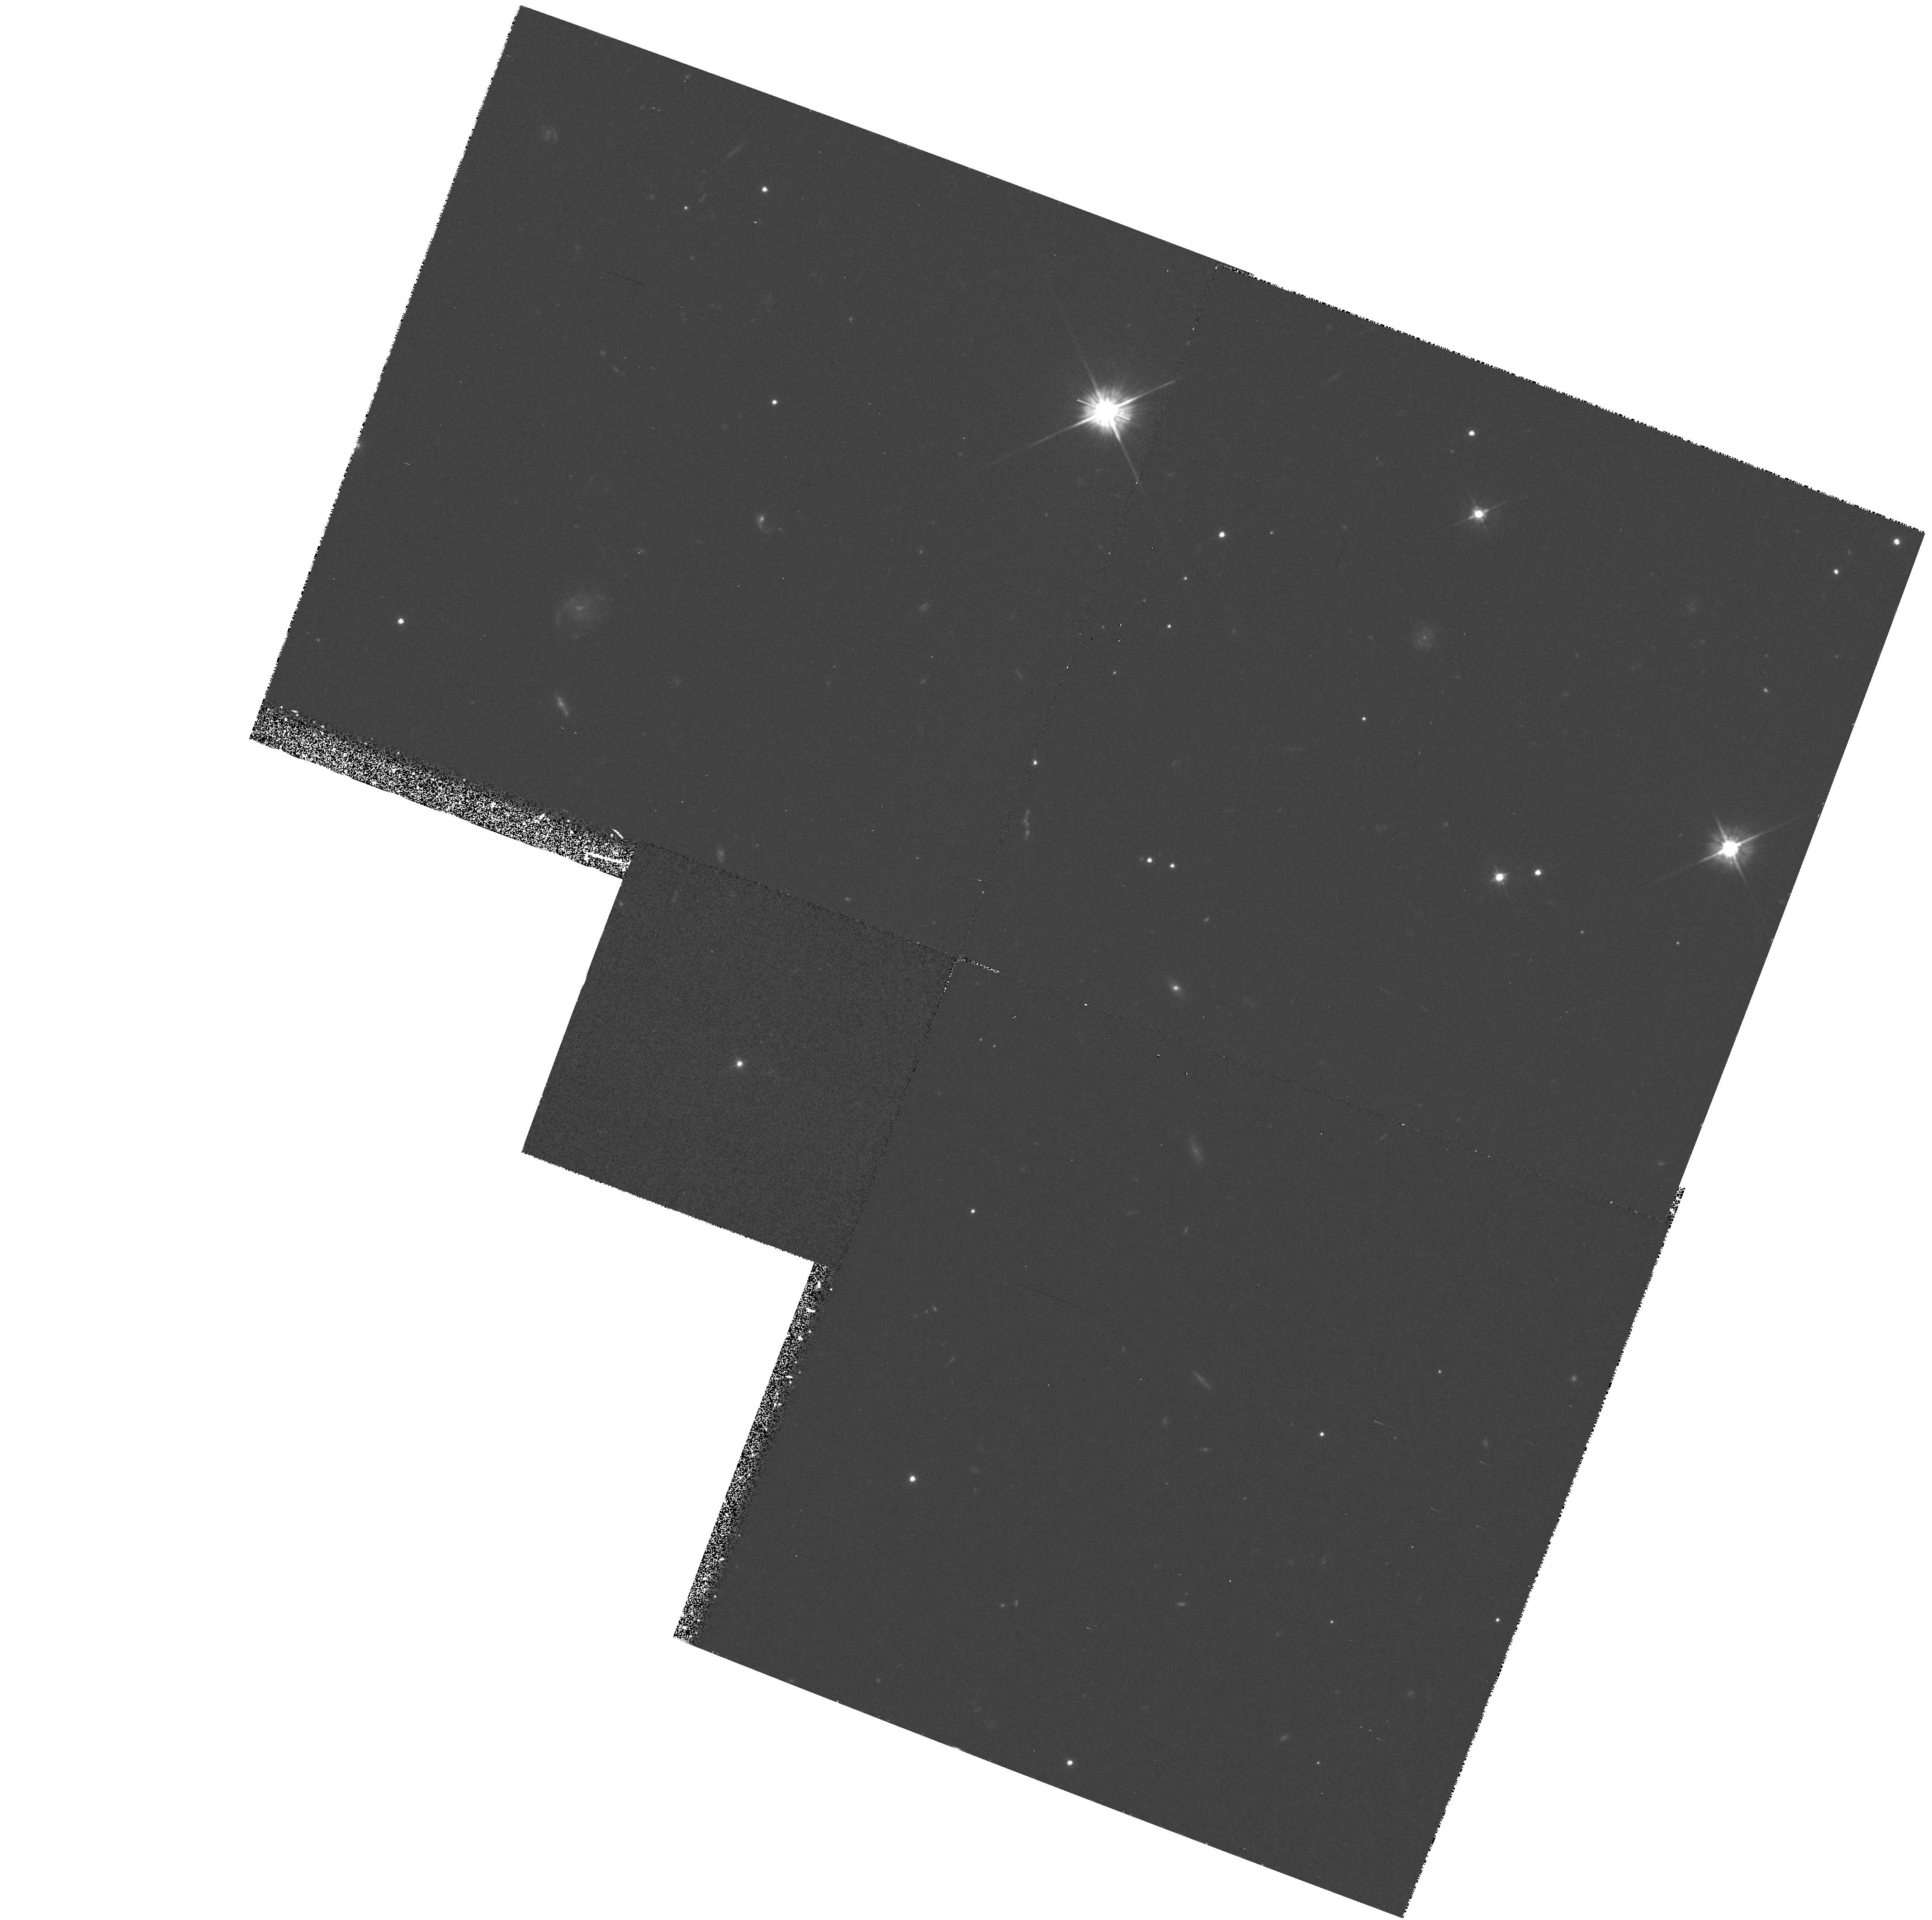
Target: MRC0549-213. Instrument: WFPC2/PC. Filter: F555W. Exposure: 35 min. Observation ID: hst_5393_02_wfpc2_pc_f555w_u2hf02

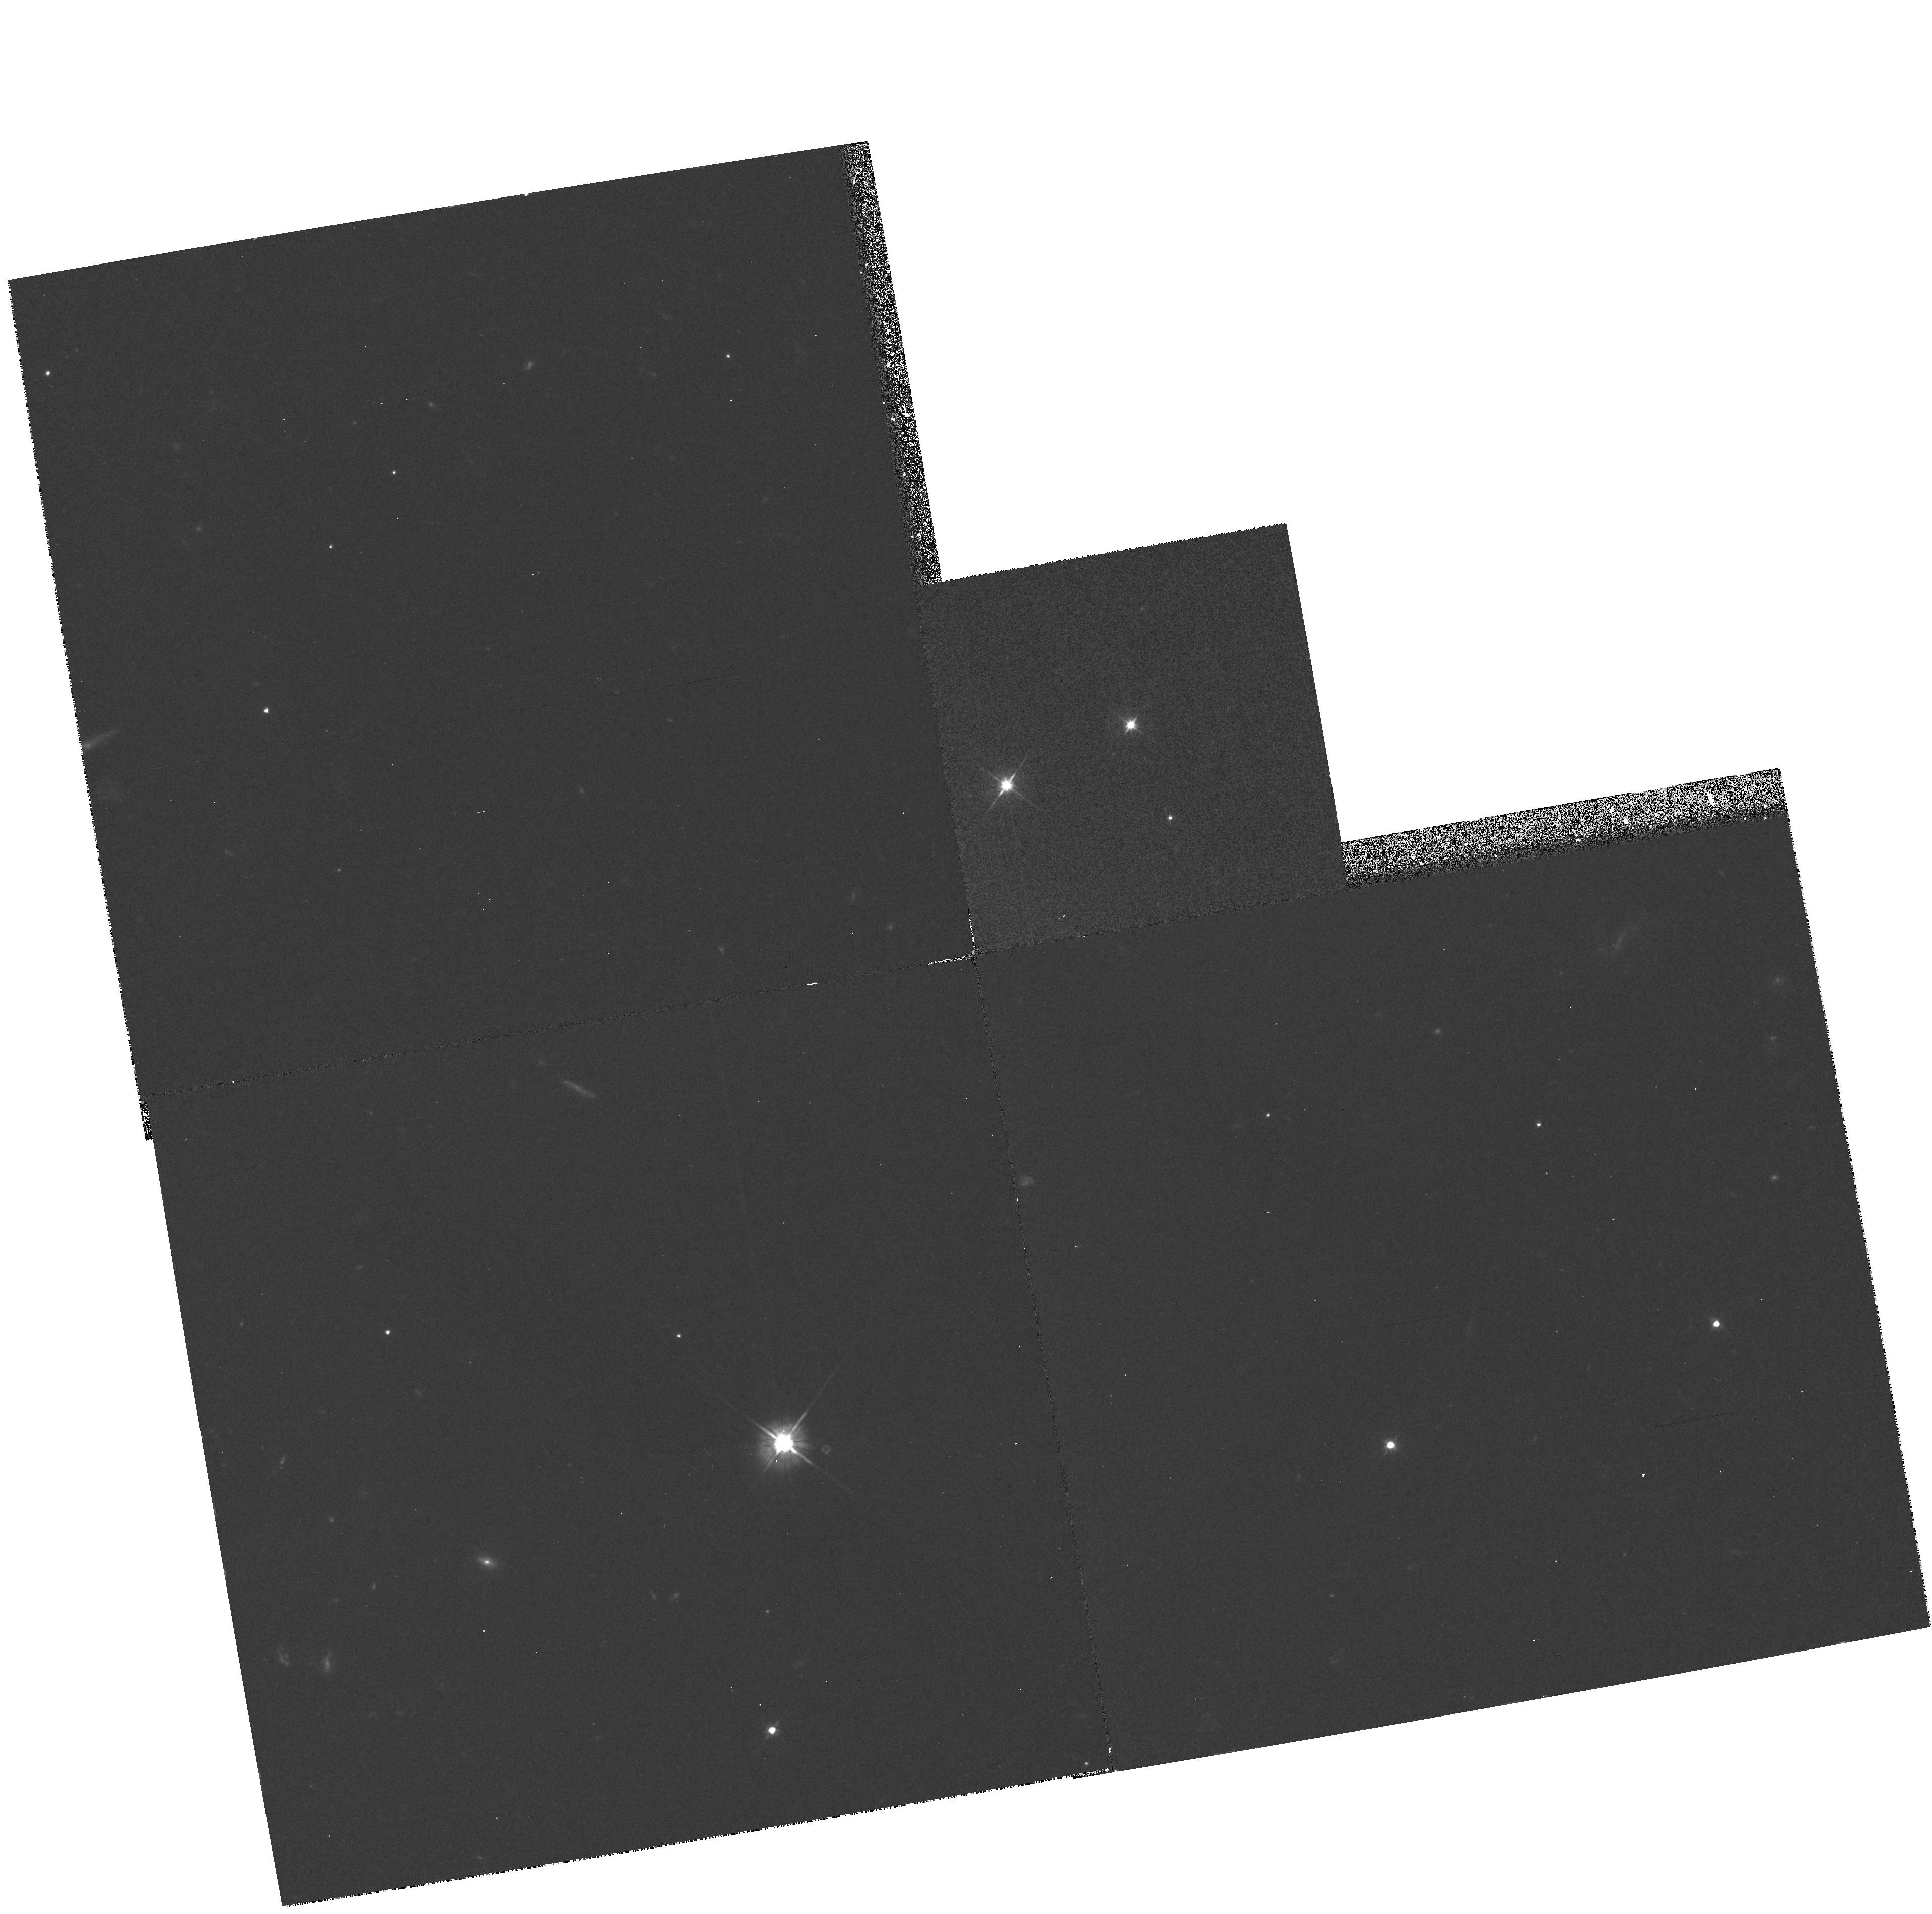
Target: 4C57.29. Instrument: WFPC2/PC. Filter: F555W. Exposure: 35 min. Observation ID: hst_5393_04_wfpc2_pc_f555w_u2hf04

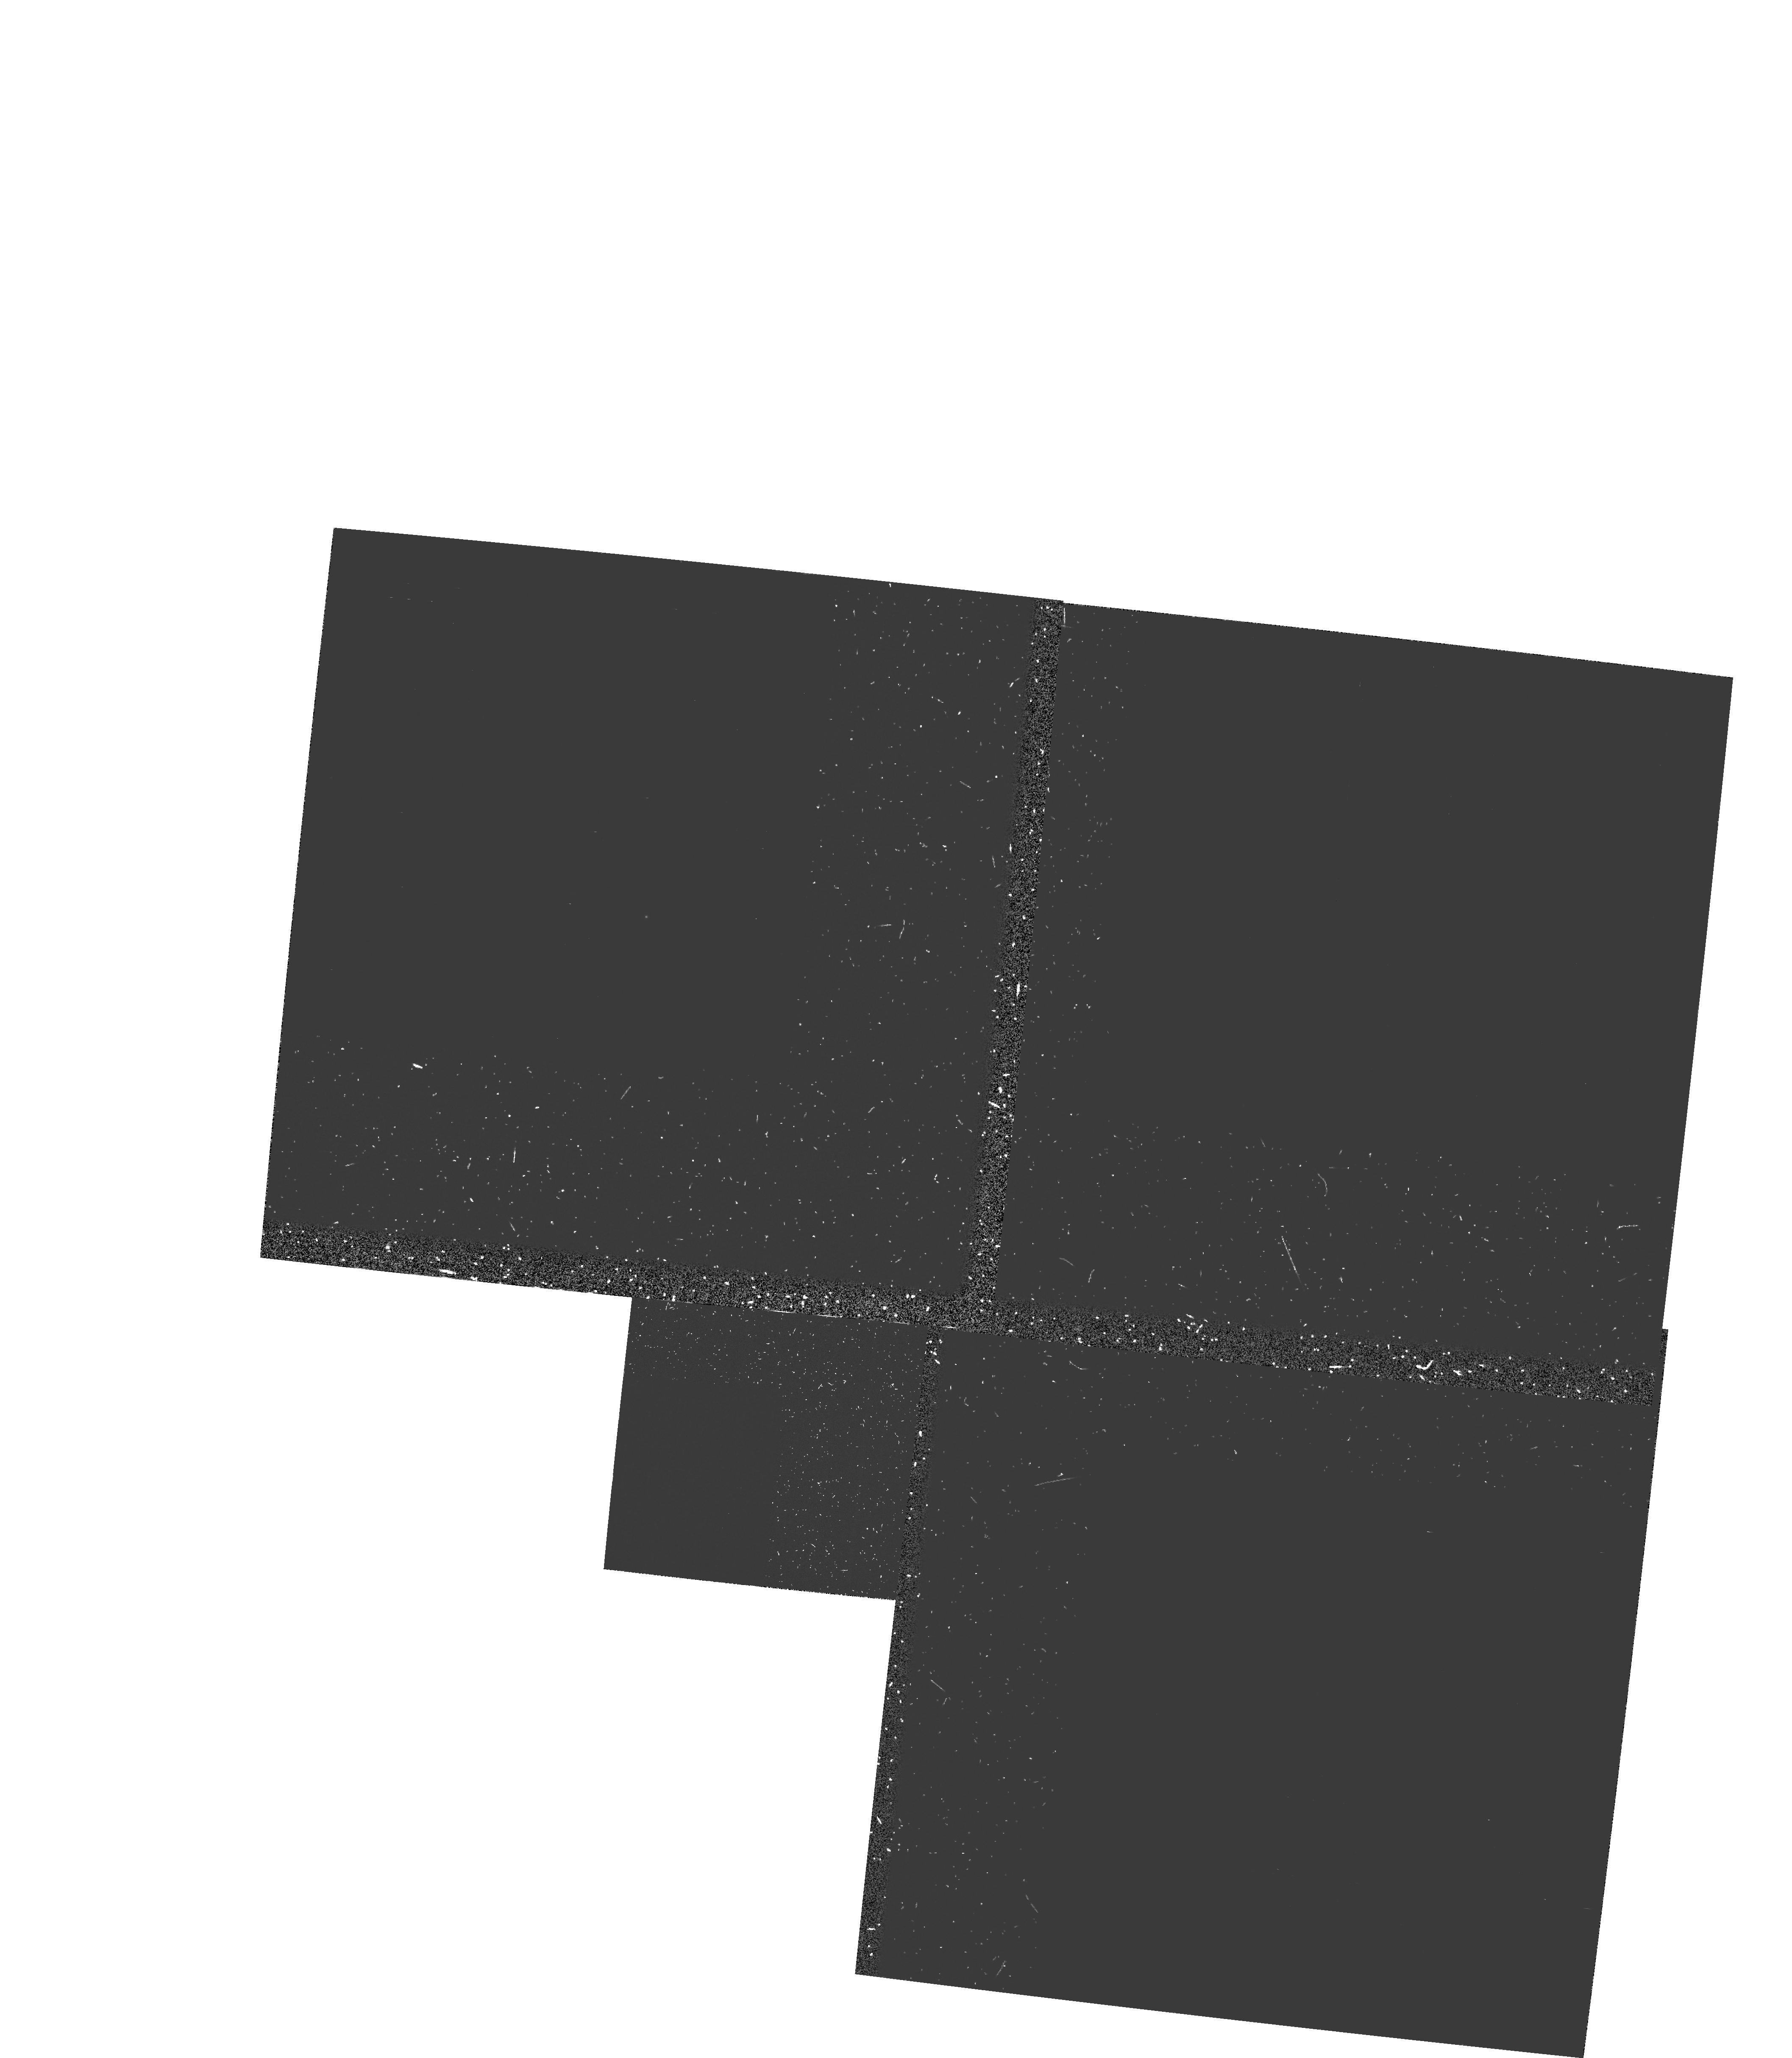
Target: PKS1318+113. Instrument: WFPC2/PC. Filter: FQUVN. Exposure: 1.4 h. Observation ID: hst_5393_03_wfpc2_pc_fquvn_u2hf03

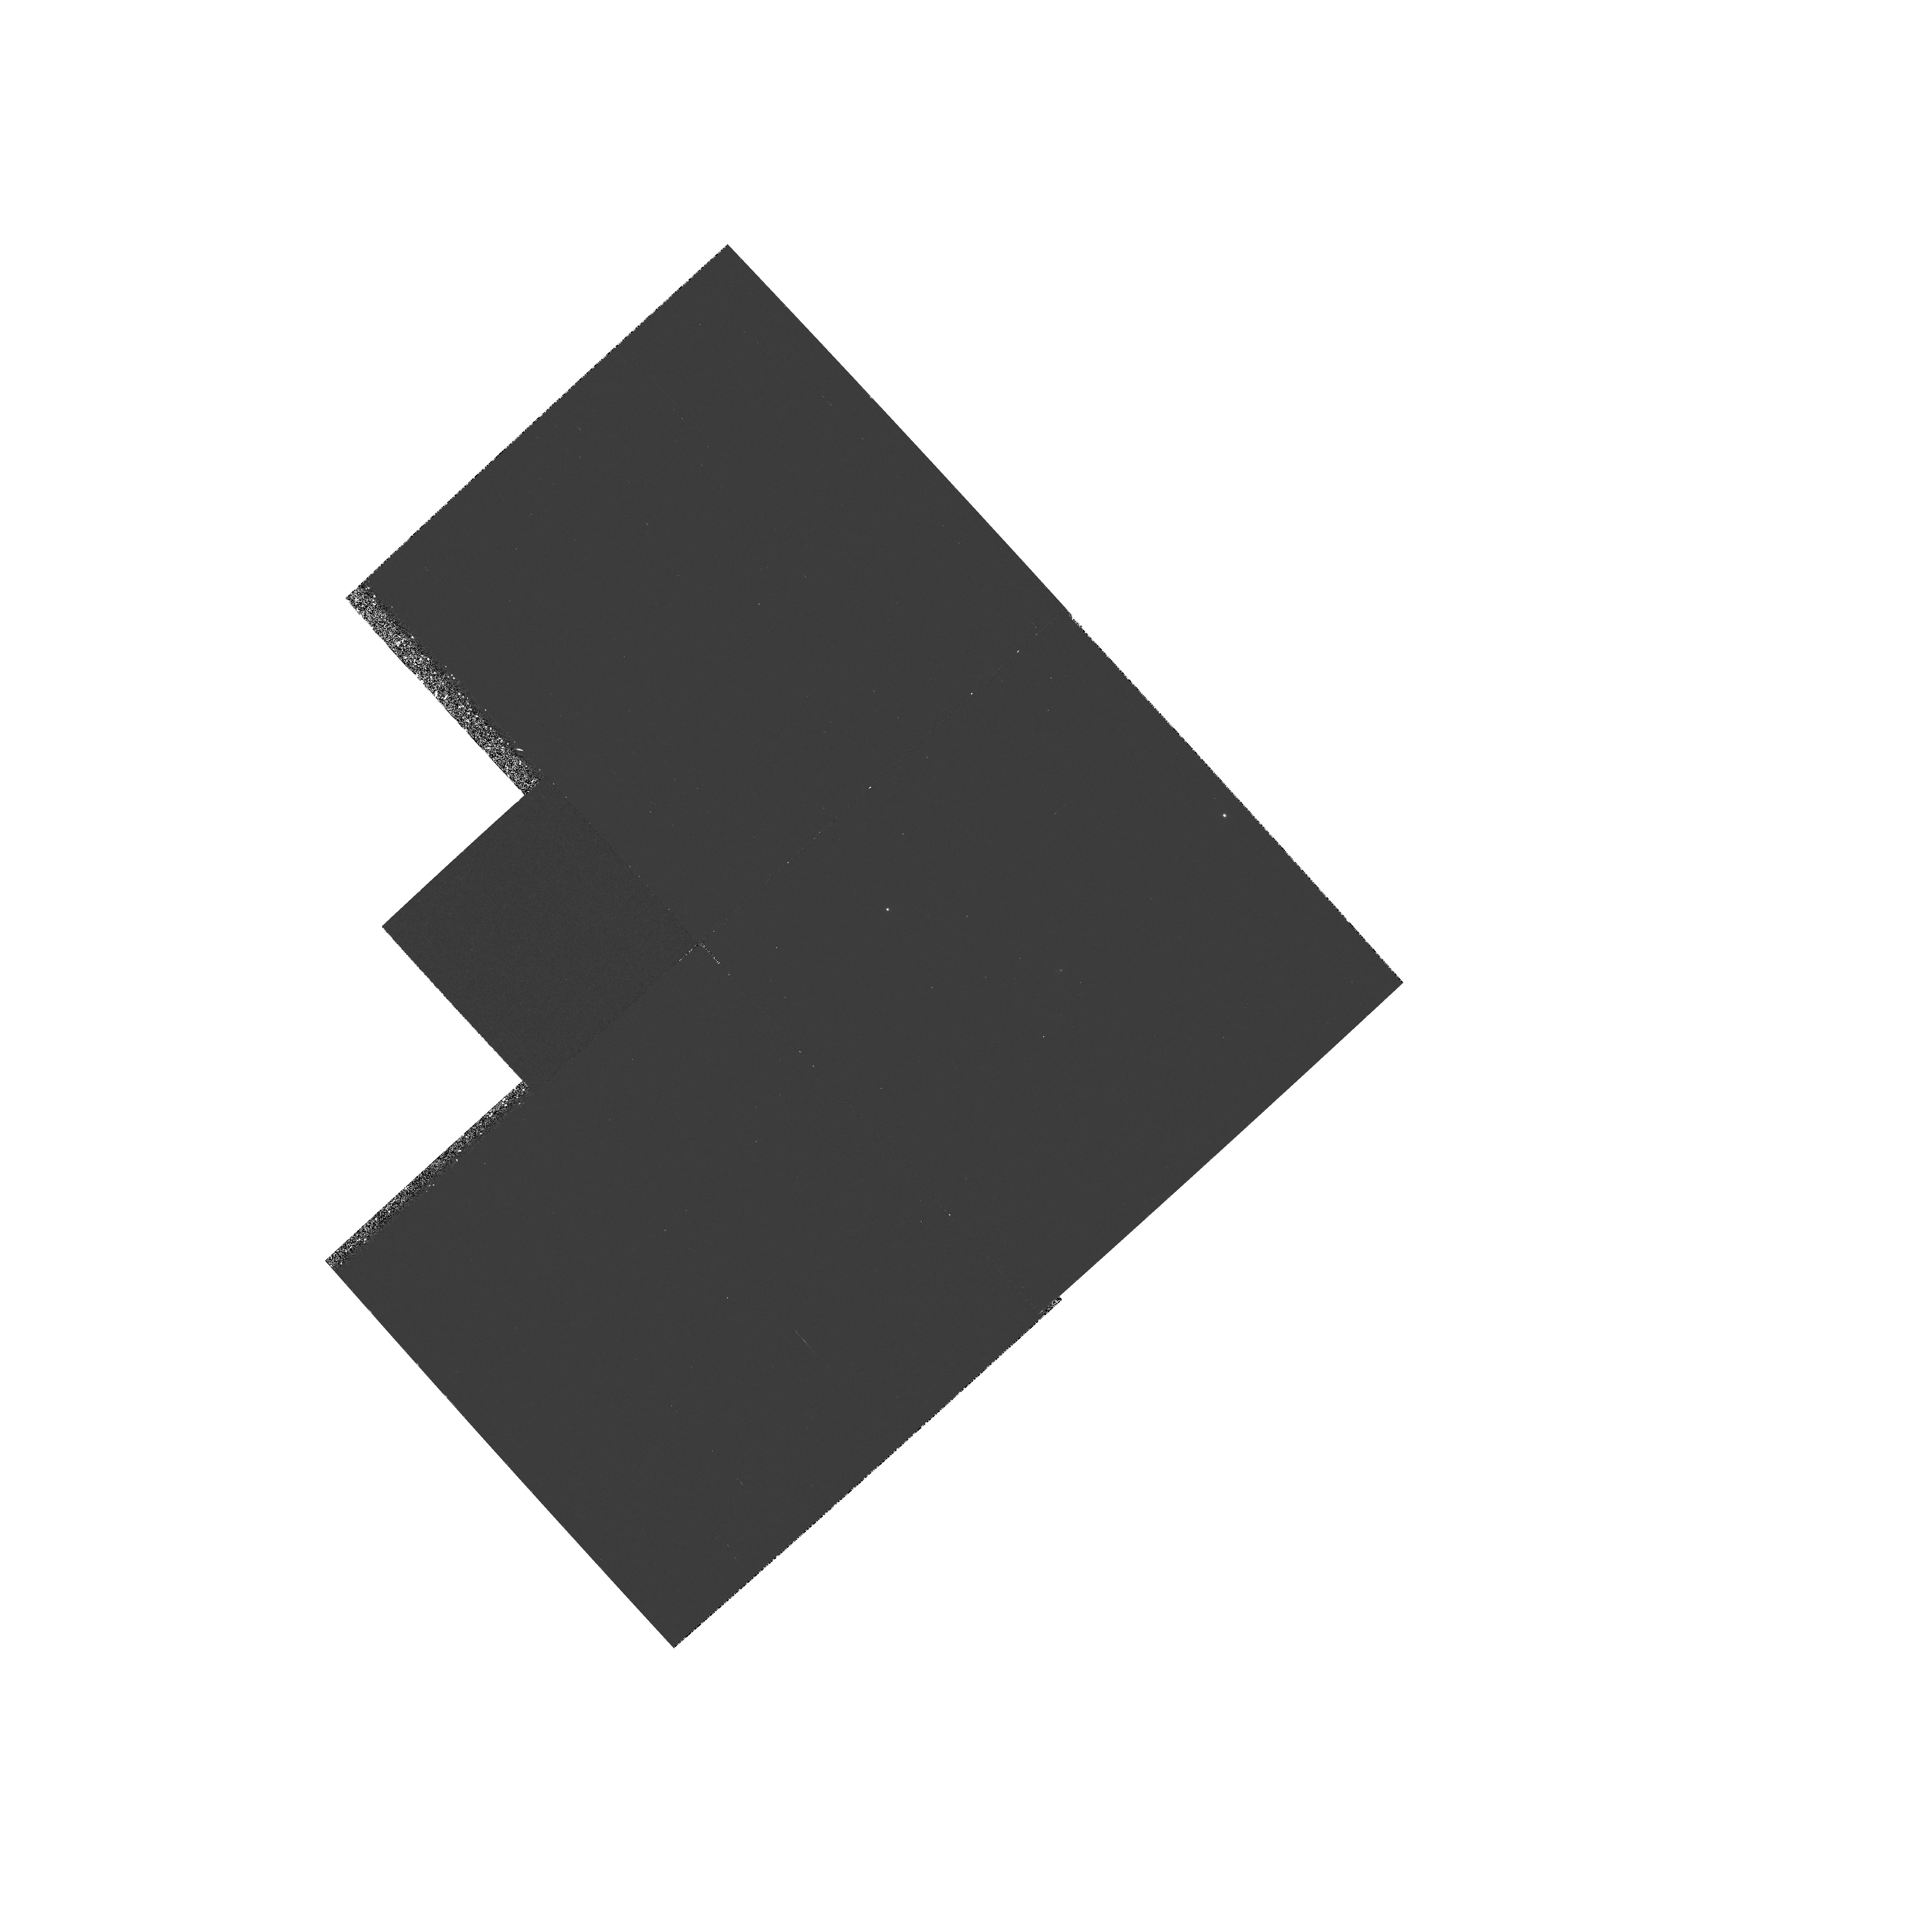
Target: PKS2338+042. Instrument: WFPC2/PC. Filter: F437N. Exposure: 1.4 h. Observation ID: hst_5393_05_wfpc2_pc_f437n_u2hf05

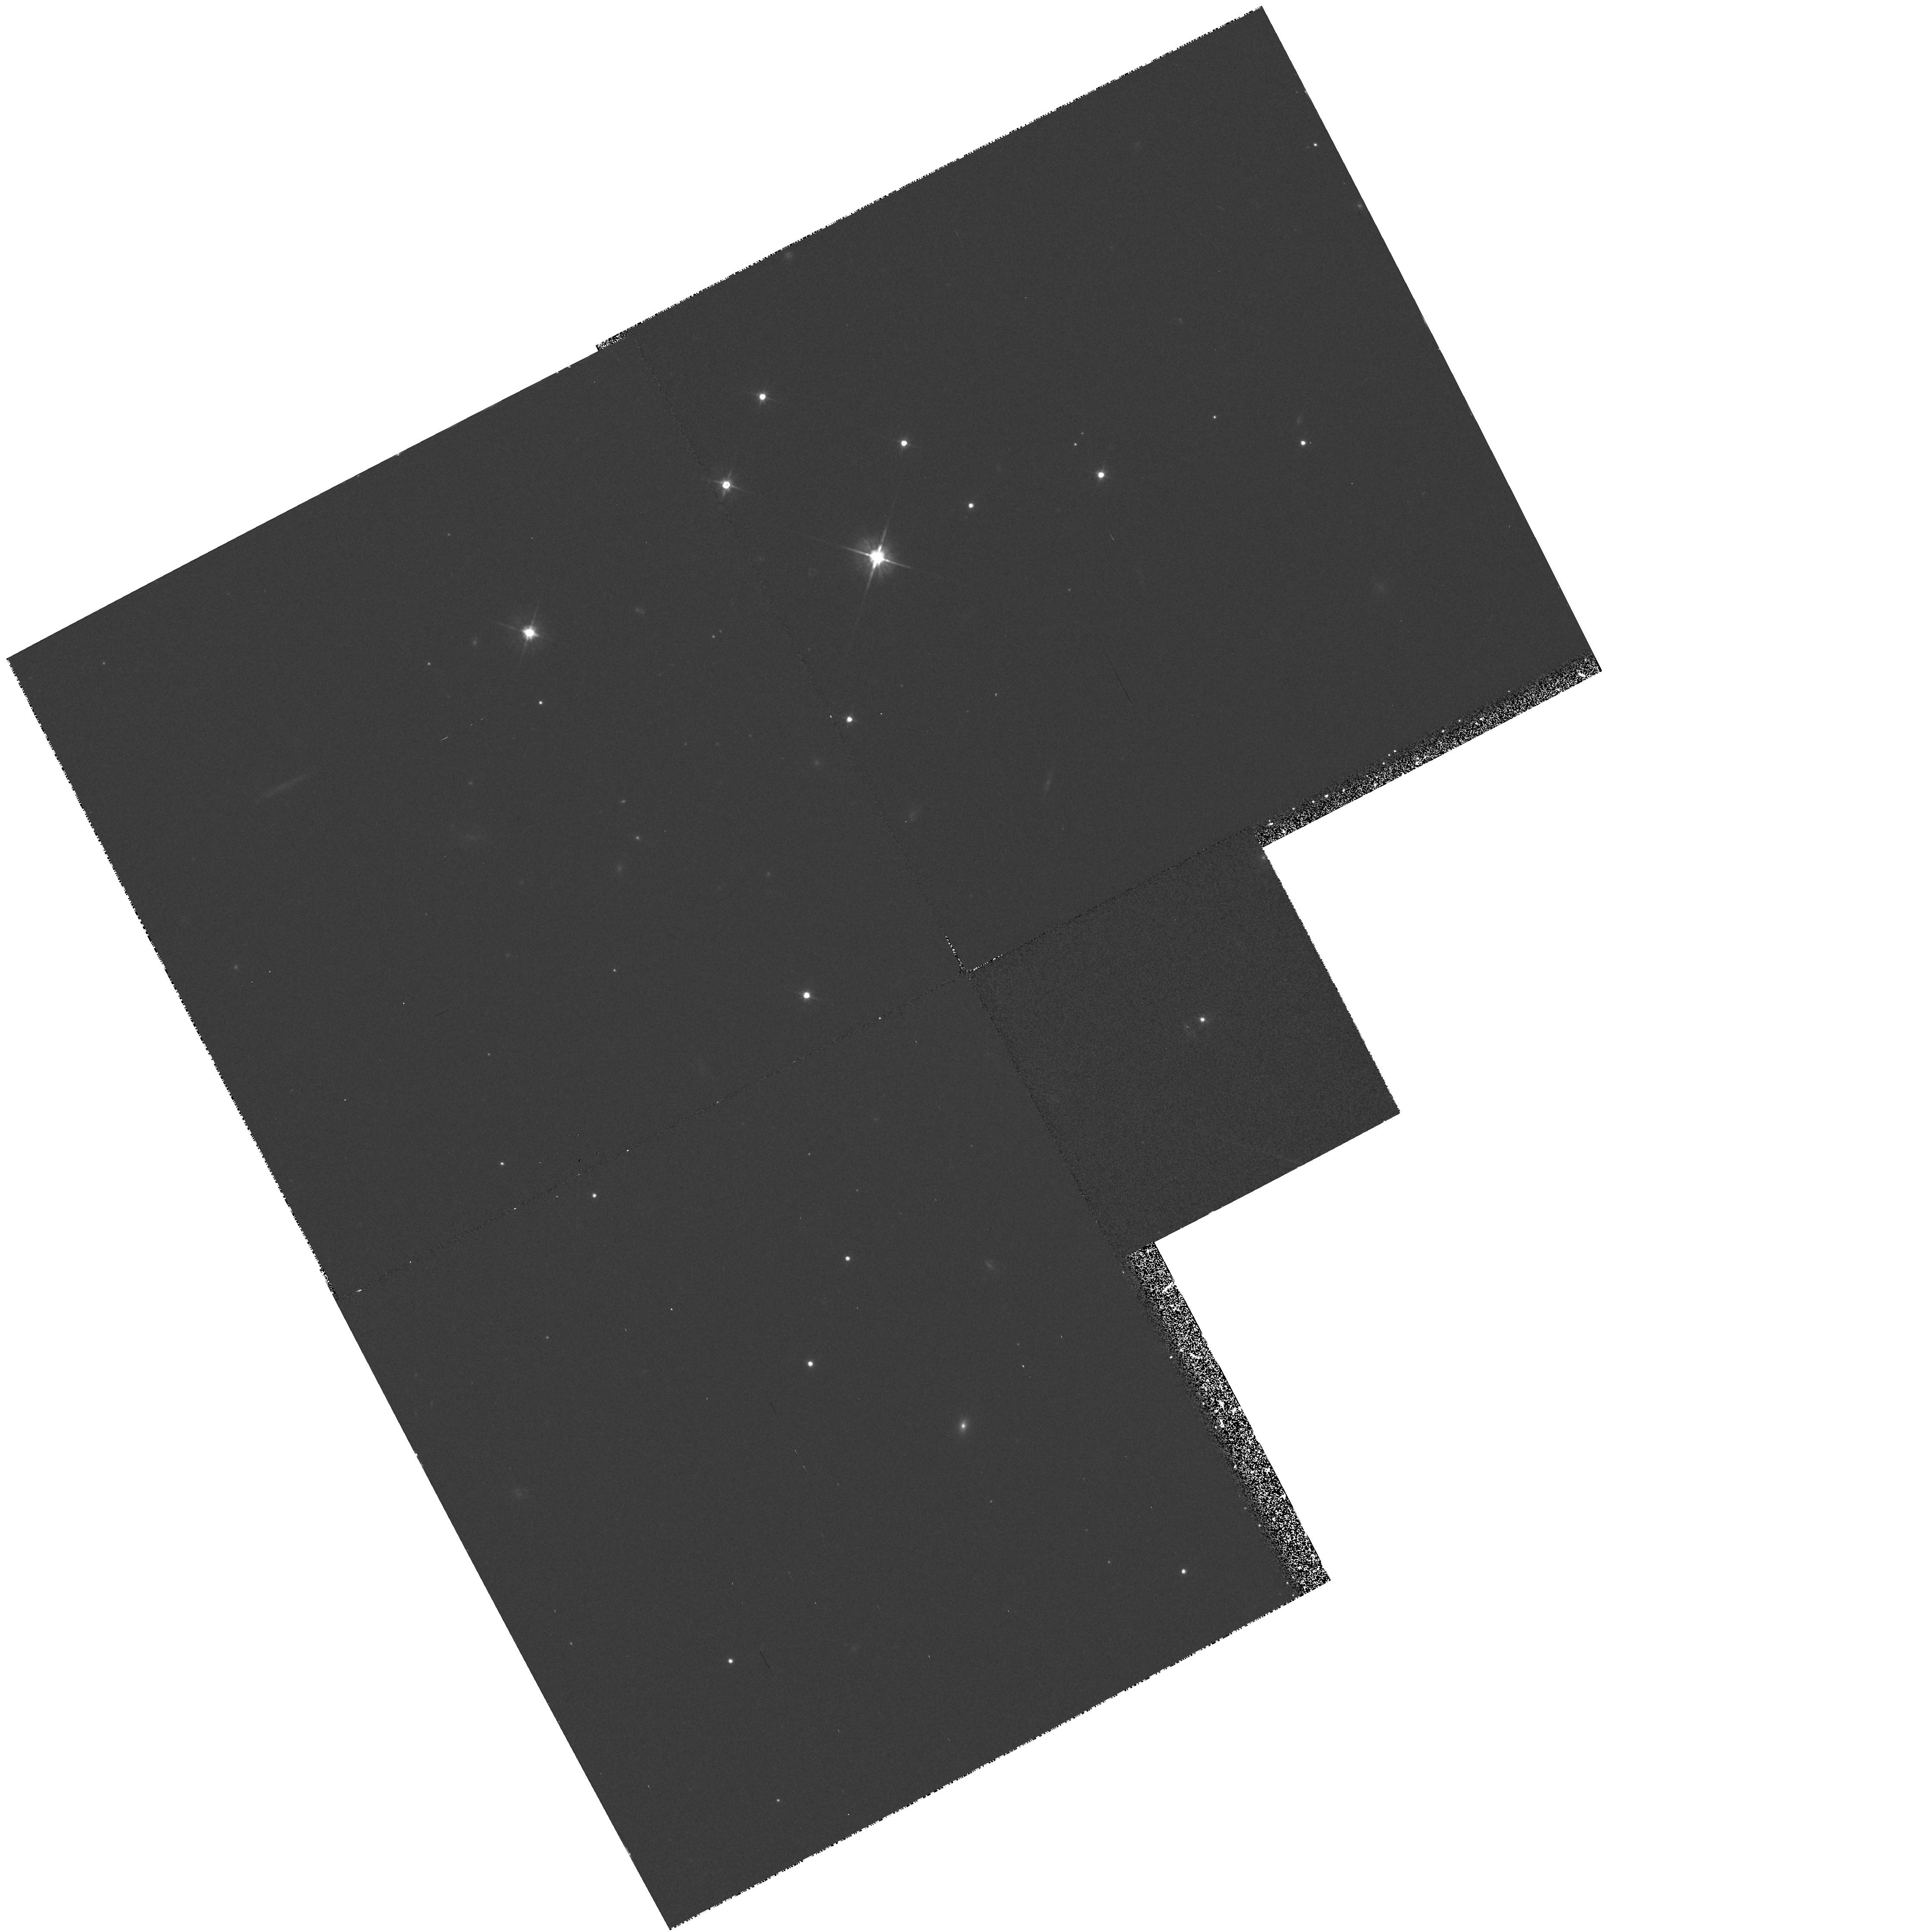
Target: PKS0445+097. Instrument: WFPC2/PC. Filter: F555W. Exposure: 35 min. Observation ID: hst_5393_01_wfpc2_pc_f555w_u2hf01

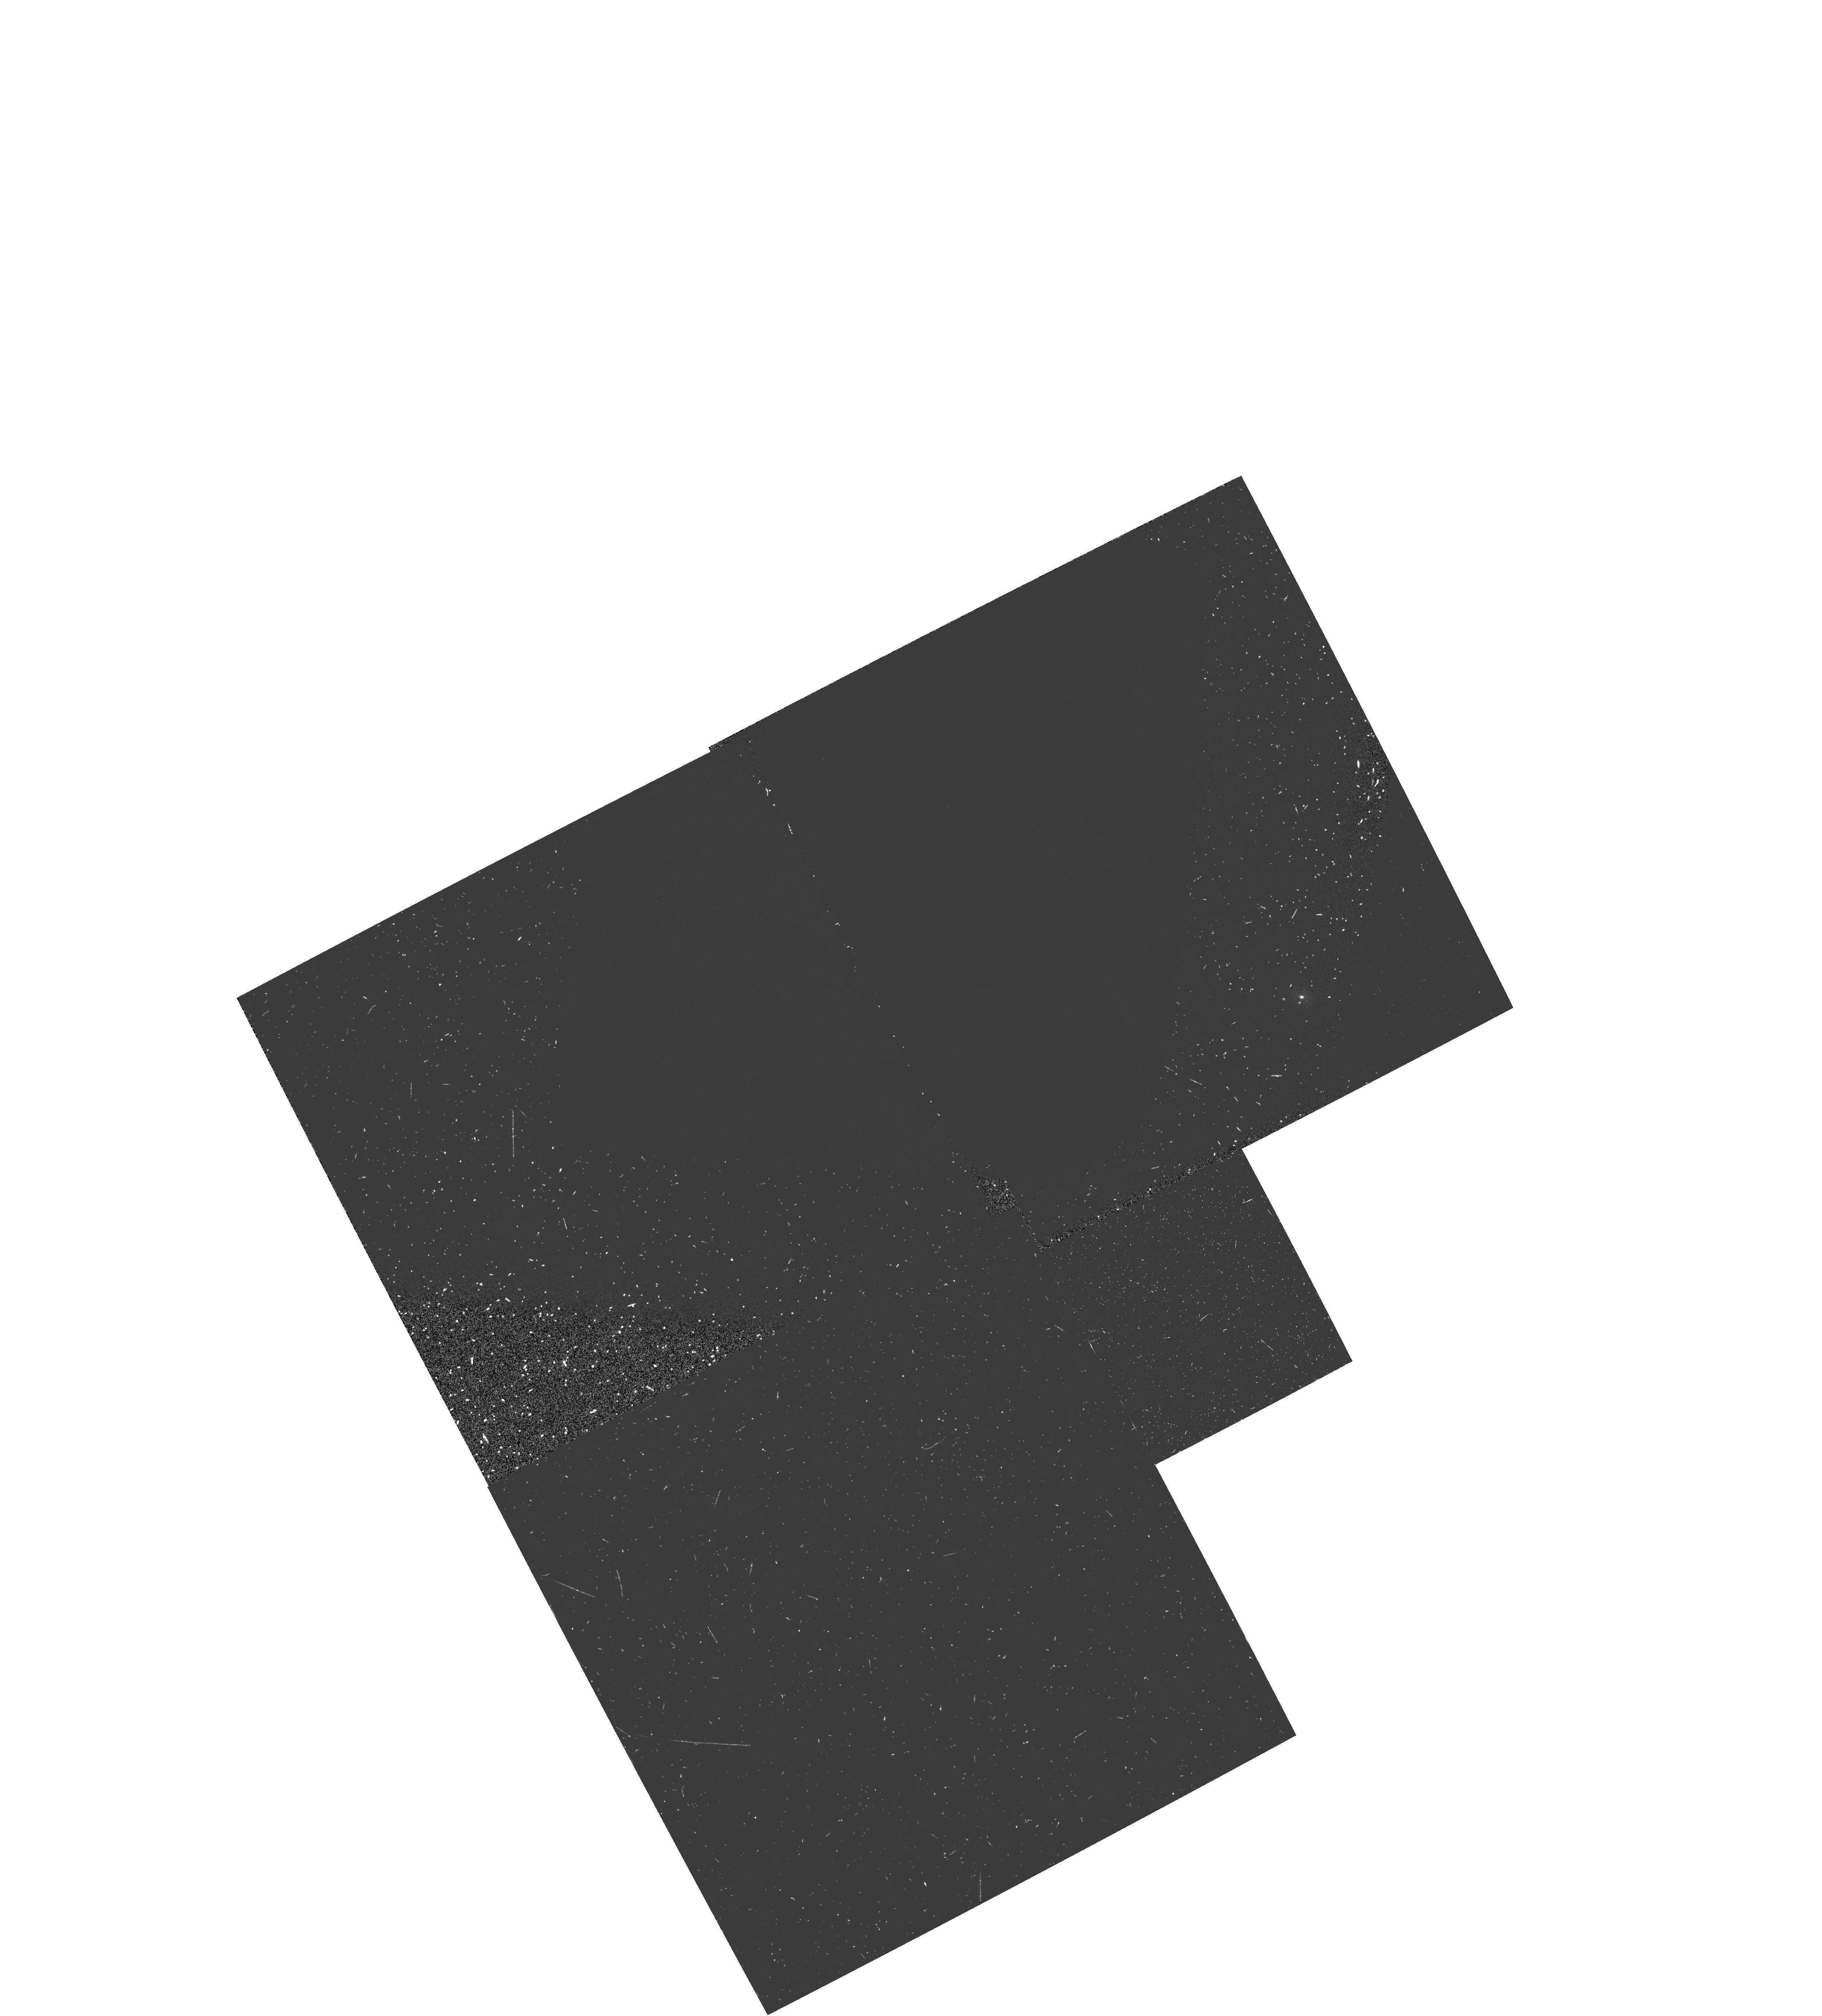
Target: PKS0445+097. Instrument: WFPC2/PC. Filter: FQUVN33. Exposure: 1.4 h. Observation ID: hst_5393_01_wfpc2_pc_fquvn33_u2hf01

THE NATURE OF THE HOST GALAXIES OF HIGH-REDSHIFT, RADIO-LOUD QUASARS (PI: Lehnert, Matthew D.)

The co-moving space density of highly luminous radio-loud quasars has decreased by roughly 3 orders of magnitude from z=2-3 to the current epoch. Understanding the physical processes responsible for this decrease could profoundly influence how we think the universe and galaxies have evolved. In order to make the first steps in understanding these physical processes, we propose to conduct a narrow (at Lyman alpha) and broad-band imaging survey of five radio-loud, high-z (z=2) quasars using WFPC2. HST observations are crucial for separating the "blinding" nuclear emission (AGN) from that of the extended "fuzz" (parent galaxy). They will allow quantitative comparisons of the emission-line and continuum morphologies of the host galaxies of high-z quasars to those of comparable high-z radio galaxies, and of low-z quasars. Such comparisons will allow us to investigate whether or not radio-loud quasars and radio galaxies are members of the same parent population as is fashionable in the AGN unification schemes and how luminous AGN have evolved from redshifts of 2-3.